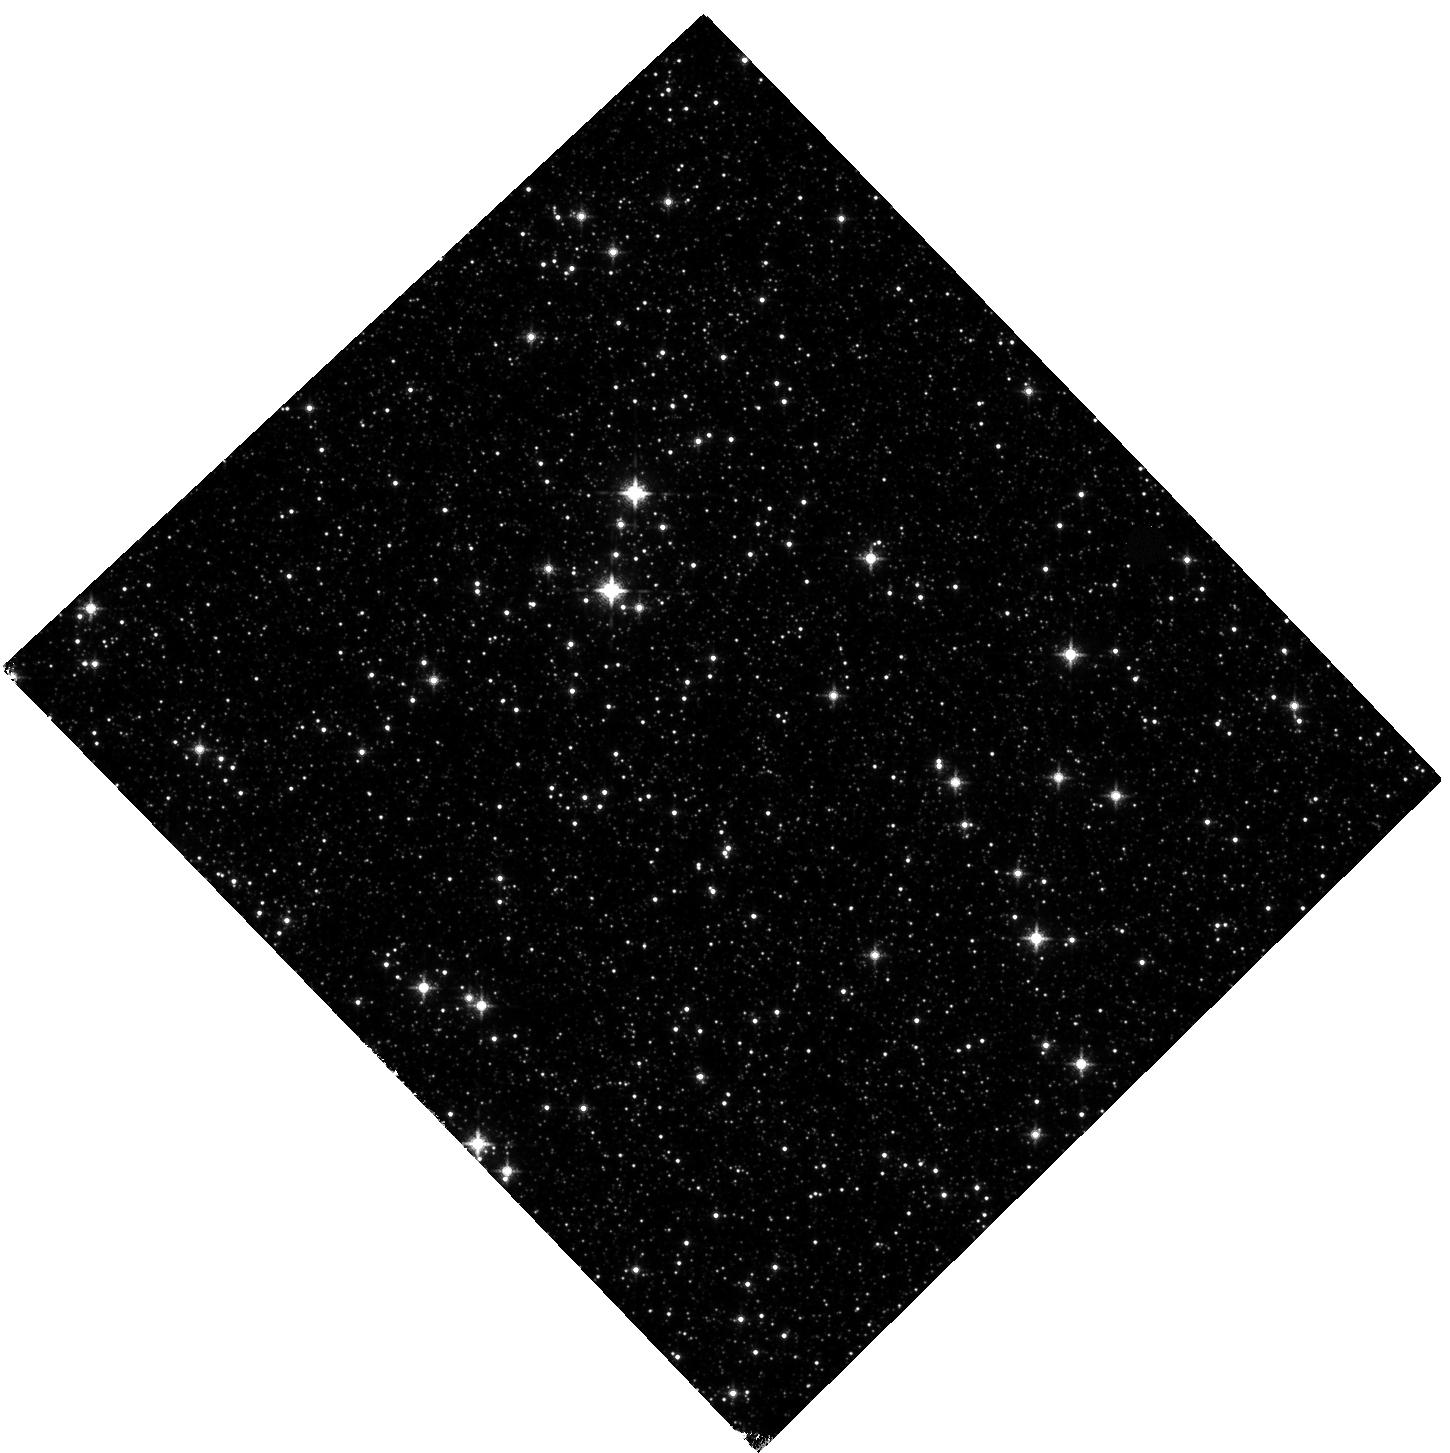
Target: MACHO-179-A
Instrument: WFC3/IR
Filter: F127M
Exposure: 47 min
Observation ID: hst_12232_02_wfc3_ir_f127m_ibgx02

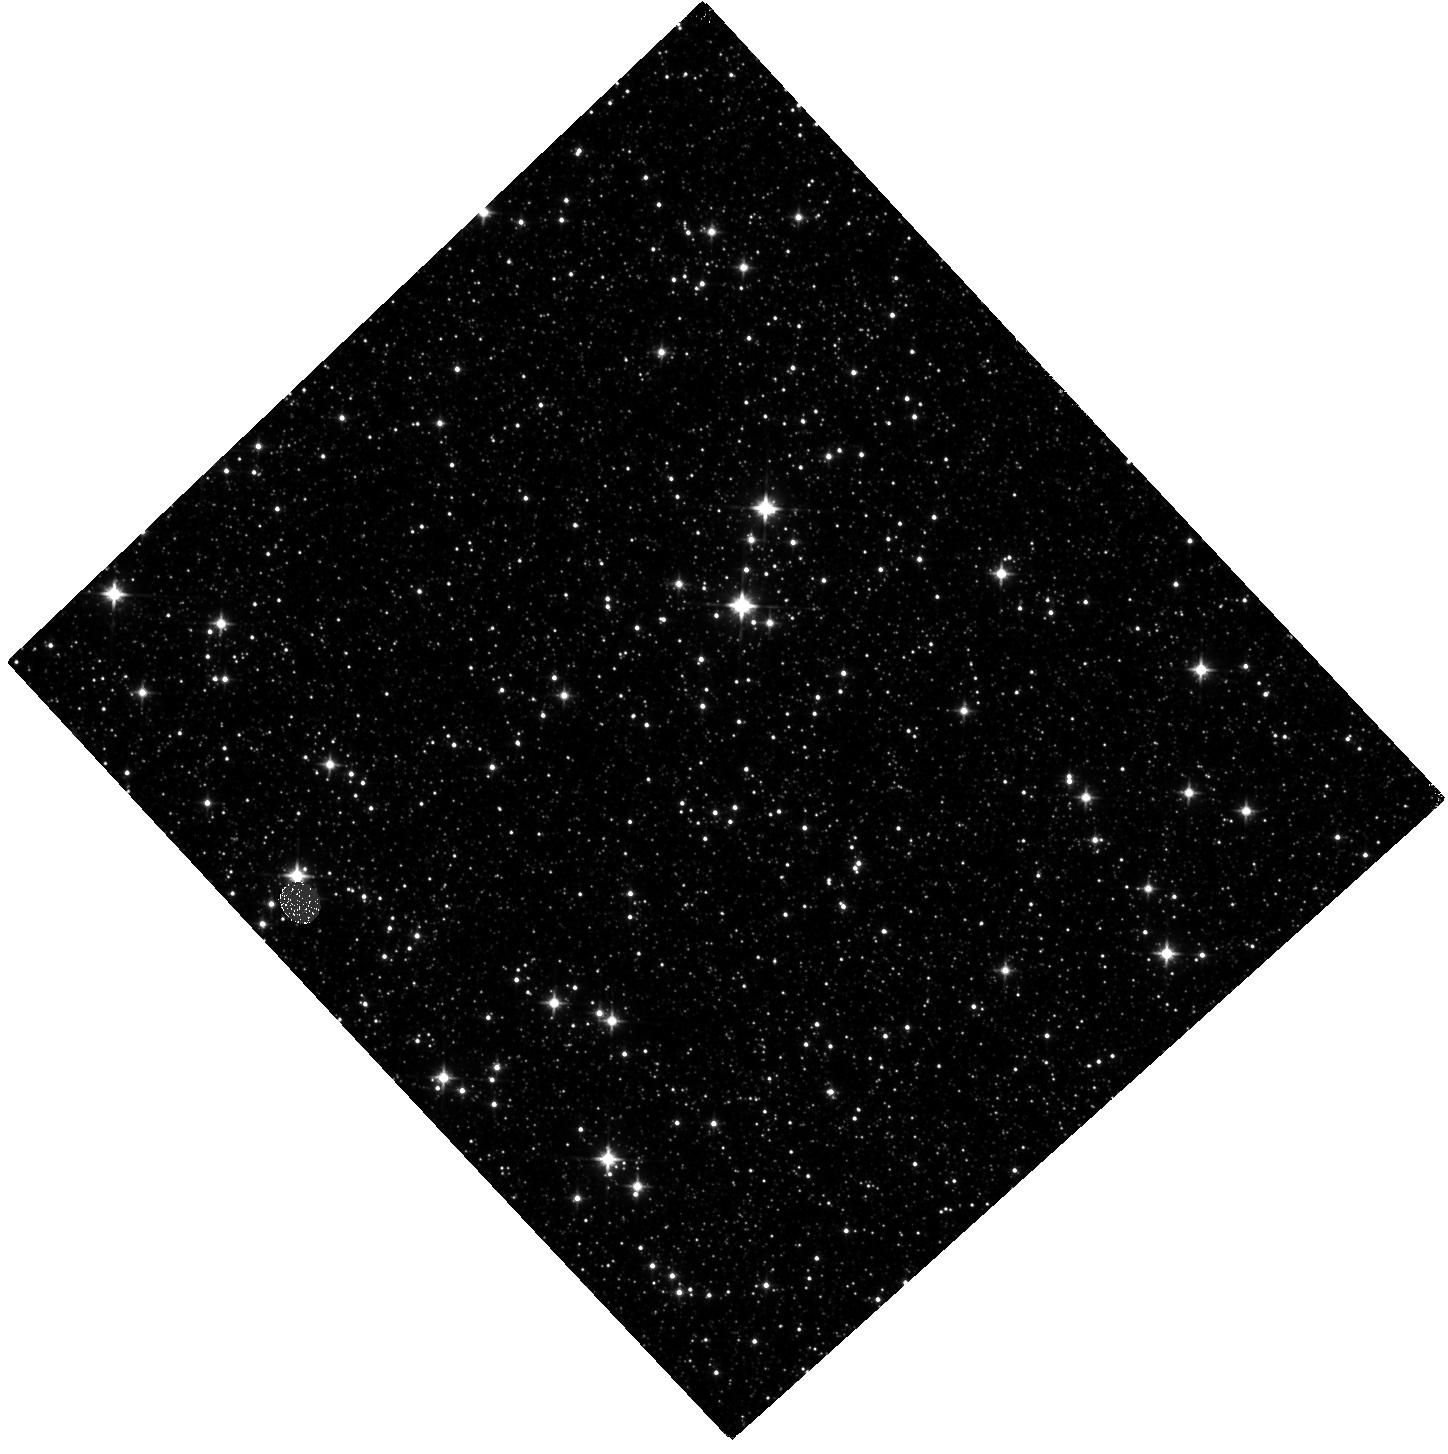
Target: MACHO-179-A
Instrument: WFC3/IR
Filter: F110W
Exposure: 35 min
Observation ID: hst_12232_01_wfc3_ir_f110w_ibgx01

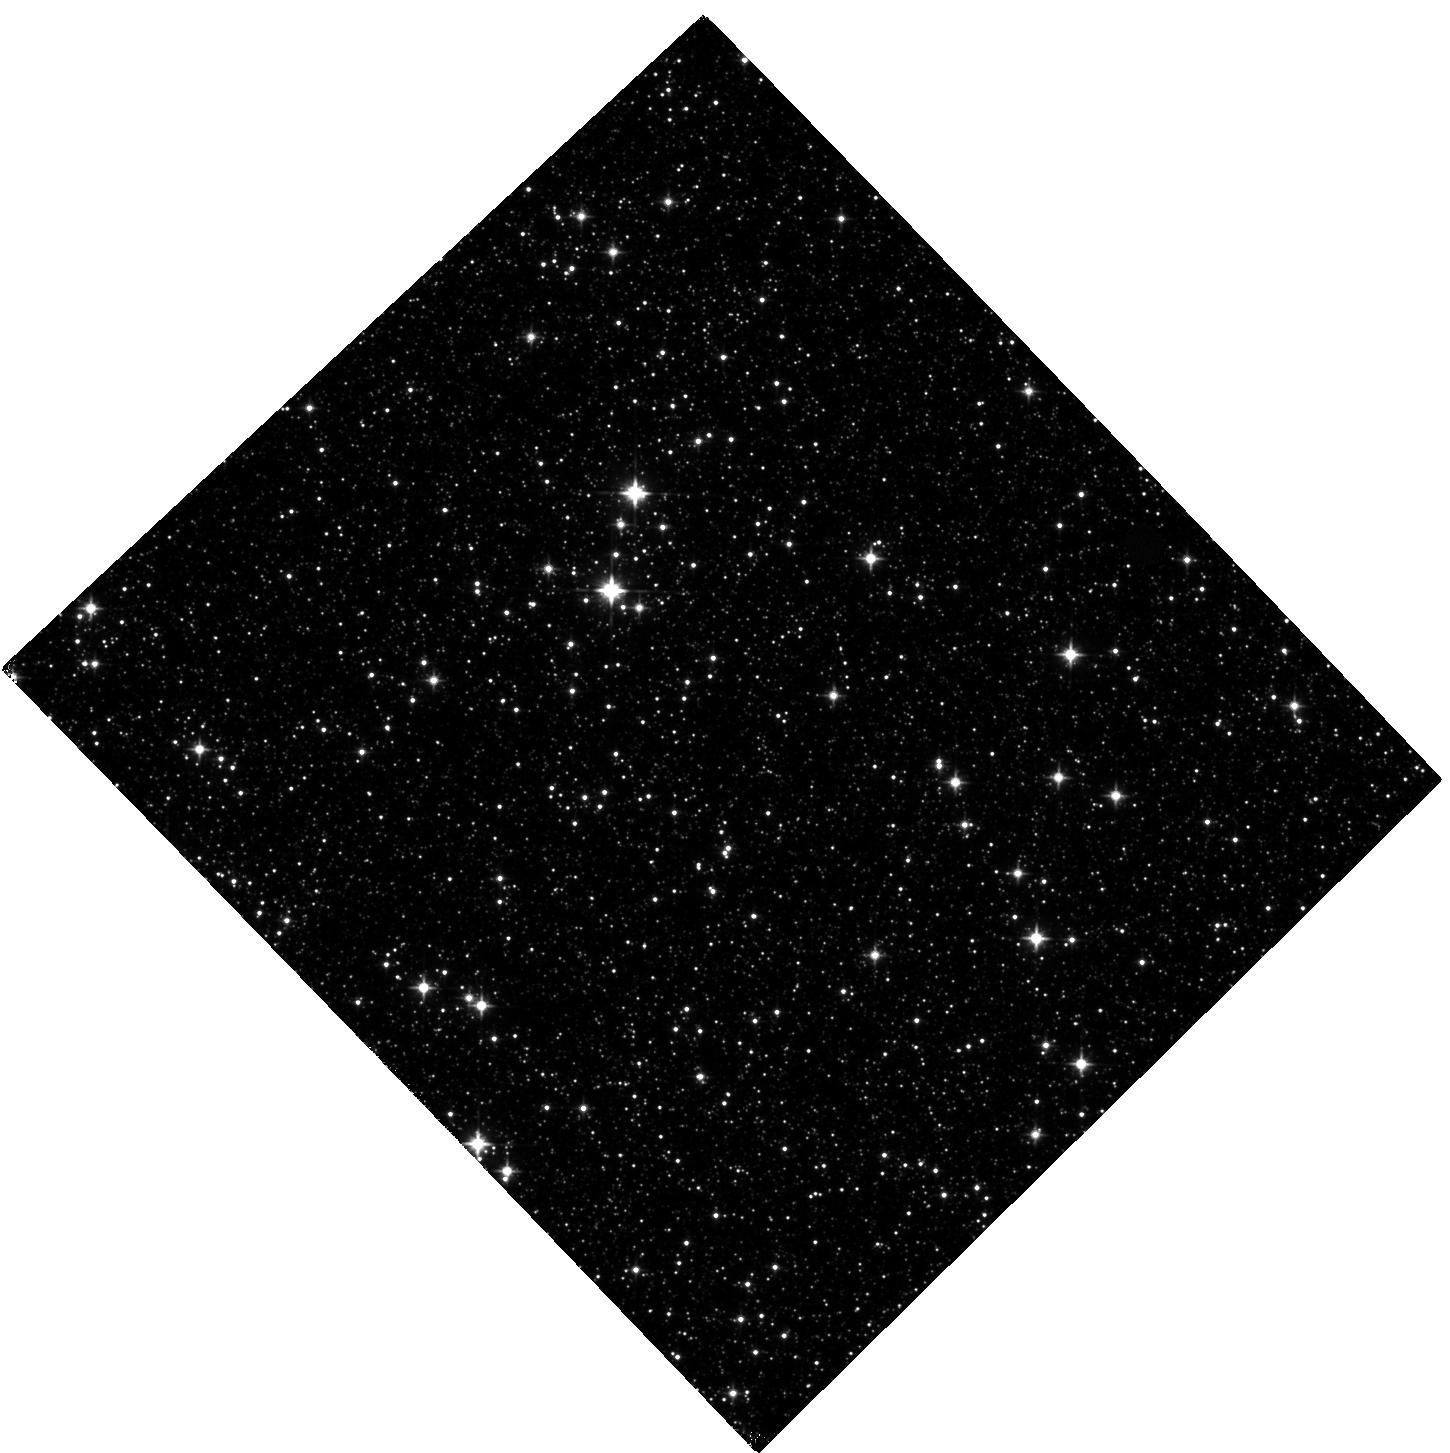
Target: MACHO-179-A
Instrument: WFC3/IR
Filter: F110W
Exposure: 35 min
Observation ID: hst_12232_02_wfc3_ir_f110w_ibgx02

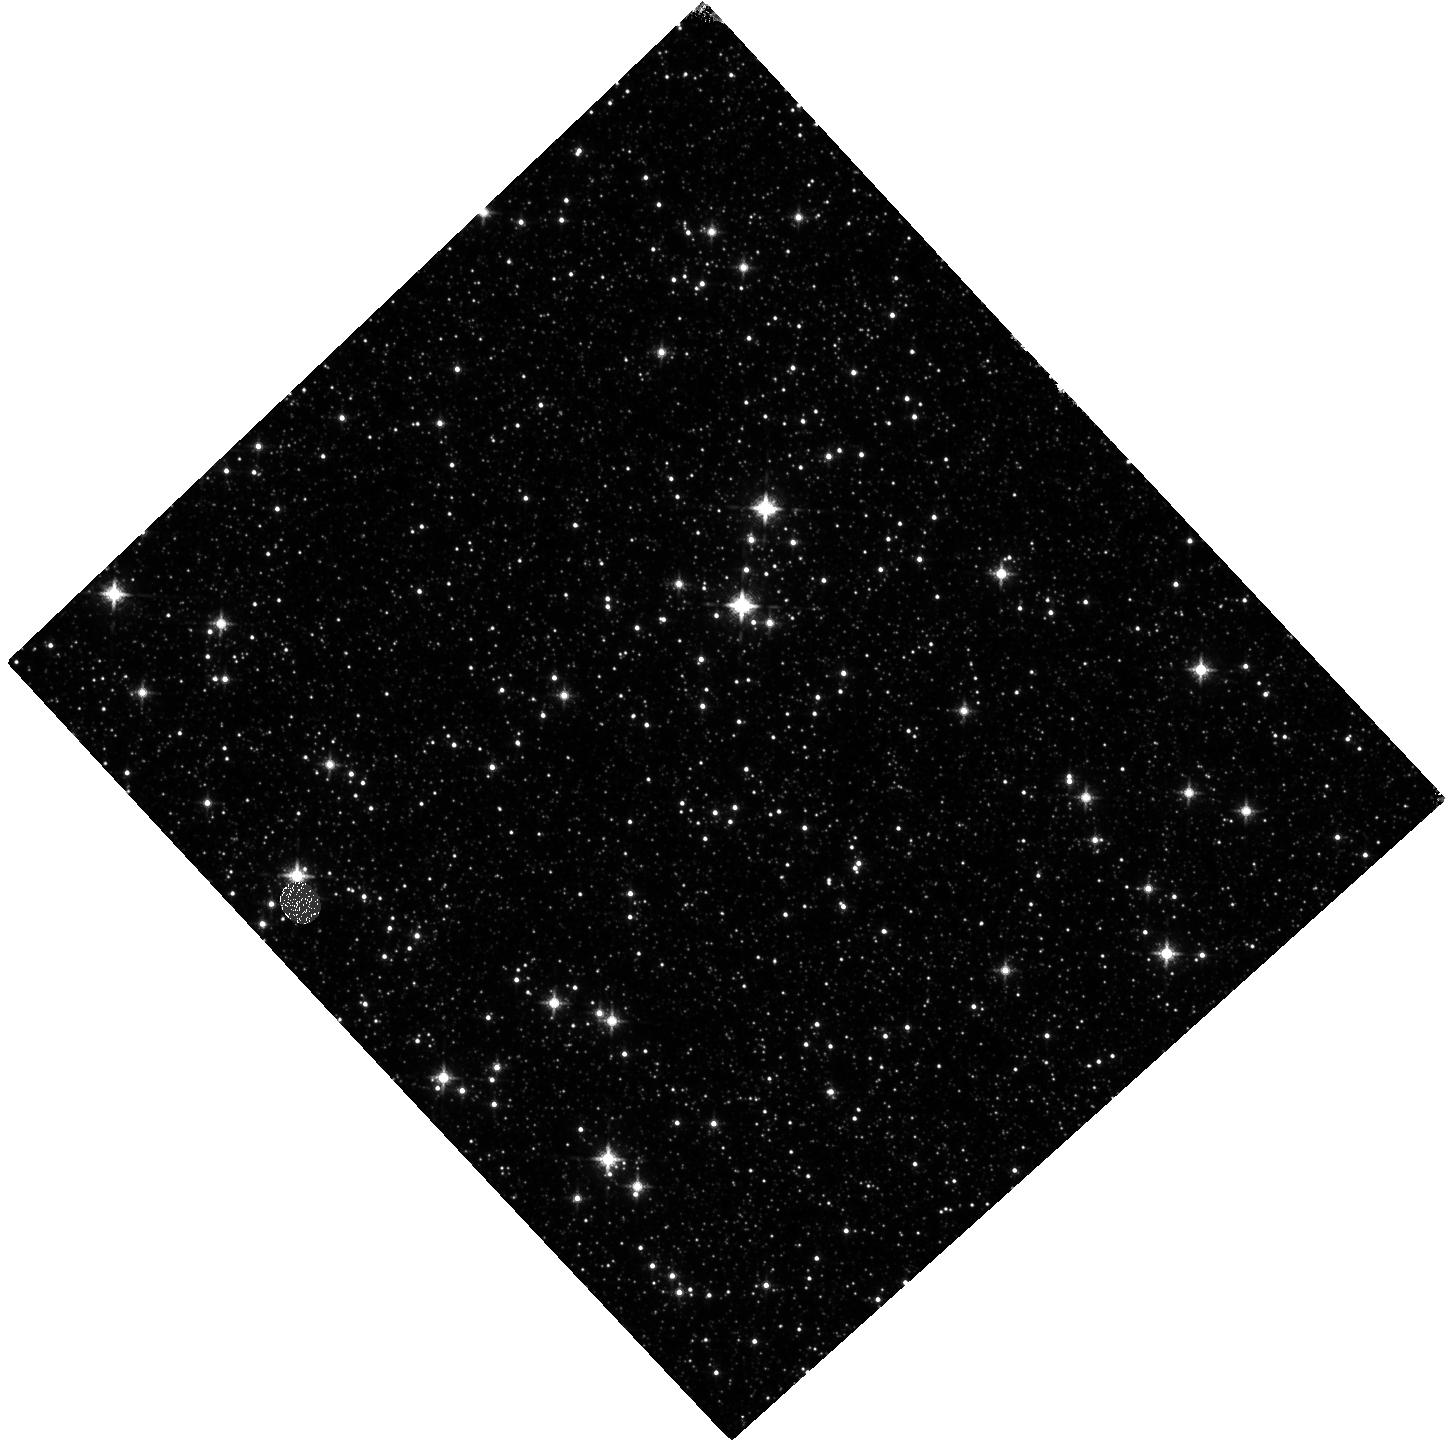
Target: MACHO-179-A
Instrument: WFC3/IR
Filter: F127M
Exposure: 47 min
Observation ID: hst_12232_01_wfc3_ir_f127m_ibgx01

Detection and Mass Measurement of an Isolated Brown Dwarf (PI: Bennett, David P.)

We propose observations that are likely to detect the brown dwarf lens object for microlensing event MACHO-179-A, which was observed observed by the MACHO collaboration some 15 years ago. The strong microlensing parallax signal seen in the light curve and follow-up Keck adaptive optics images imply that the lens is a brown dwarf within about 300 parsecs. If the lens object is at least as massive as 0.015 Solar masses at an age of 1 Gyr or 0.03 Solar masses at an age of 10 Gyr, these observations will detect the lens and measure its relative lens-source proper motion. The relative proper motion can be combined with the microlensing parallax measurement and a precise WFC3/UVIS measurement of the source star brightness to yield a mass measurement of the source star to 3% or better.